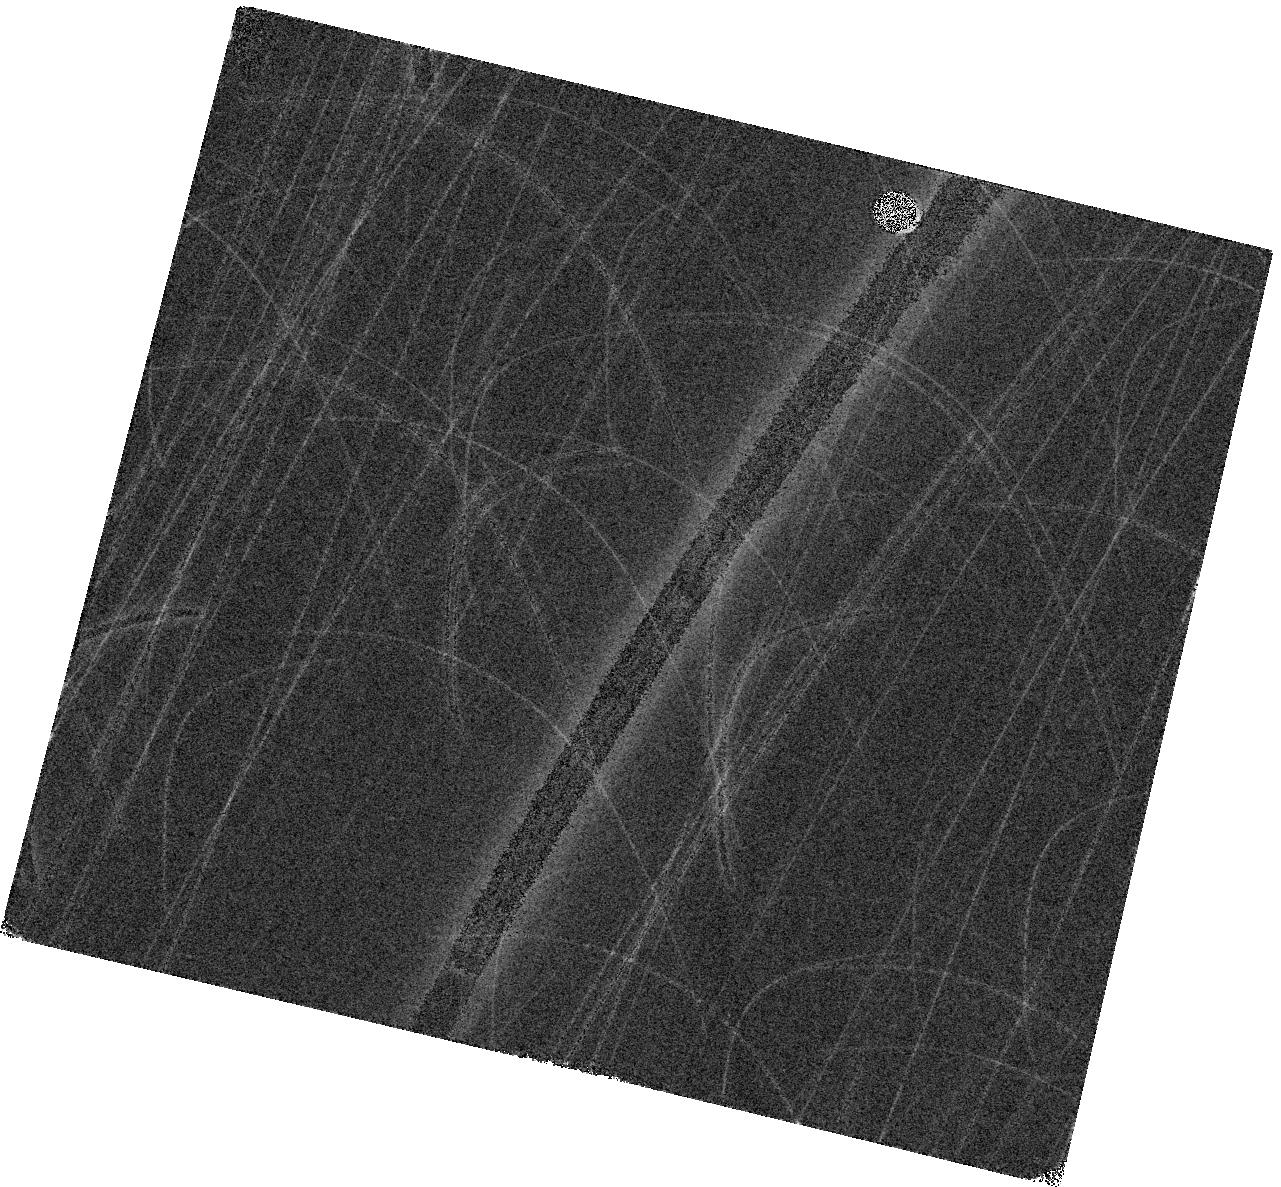
Target: NGC1961. Instrument: WFC3/IR. Filter: F160W. Exposure: 3 min. Observation ID: hst_18095_03_wfc3_ir_f160w_ifoc03

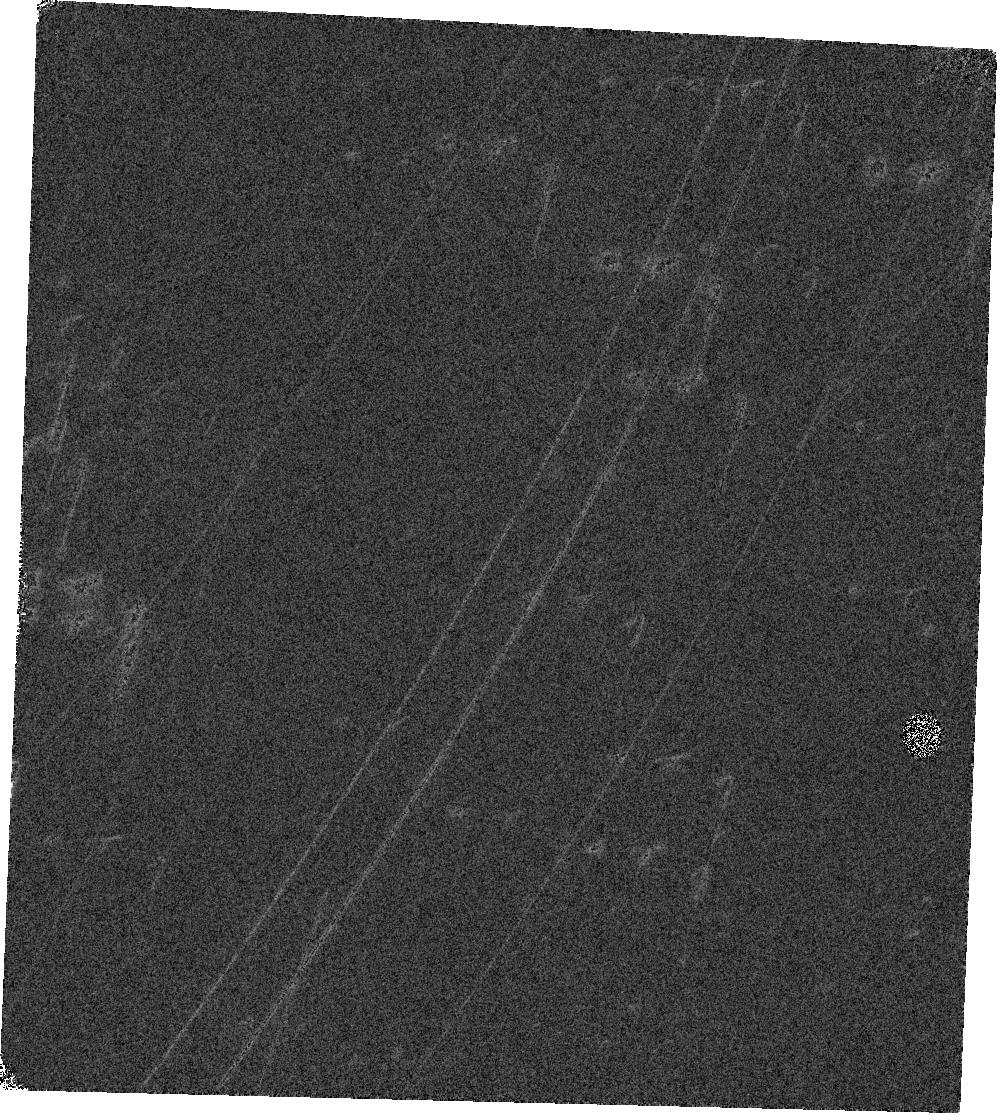
Target: NGC5990. Instrument: WFC3/IR. Filter: F160W. Exposure: 3 min. Observation ID: hst_18095_02_wfc3_ir_f160w_ifoc02

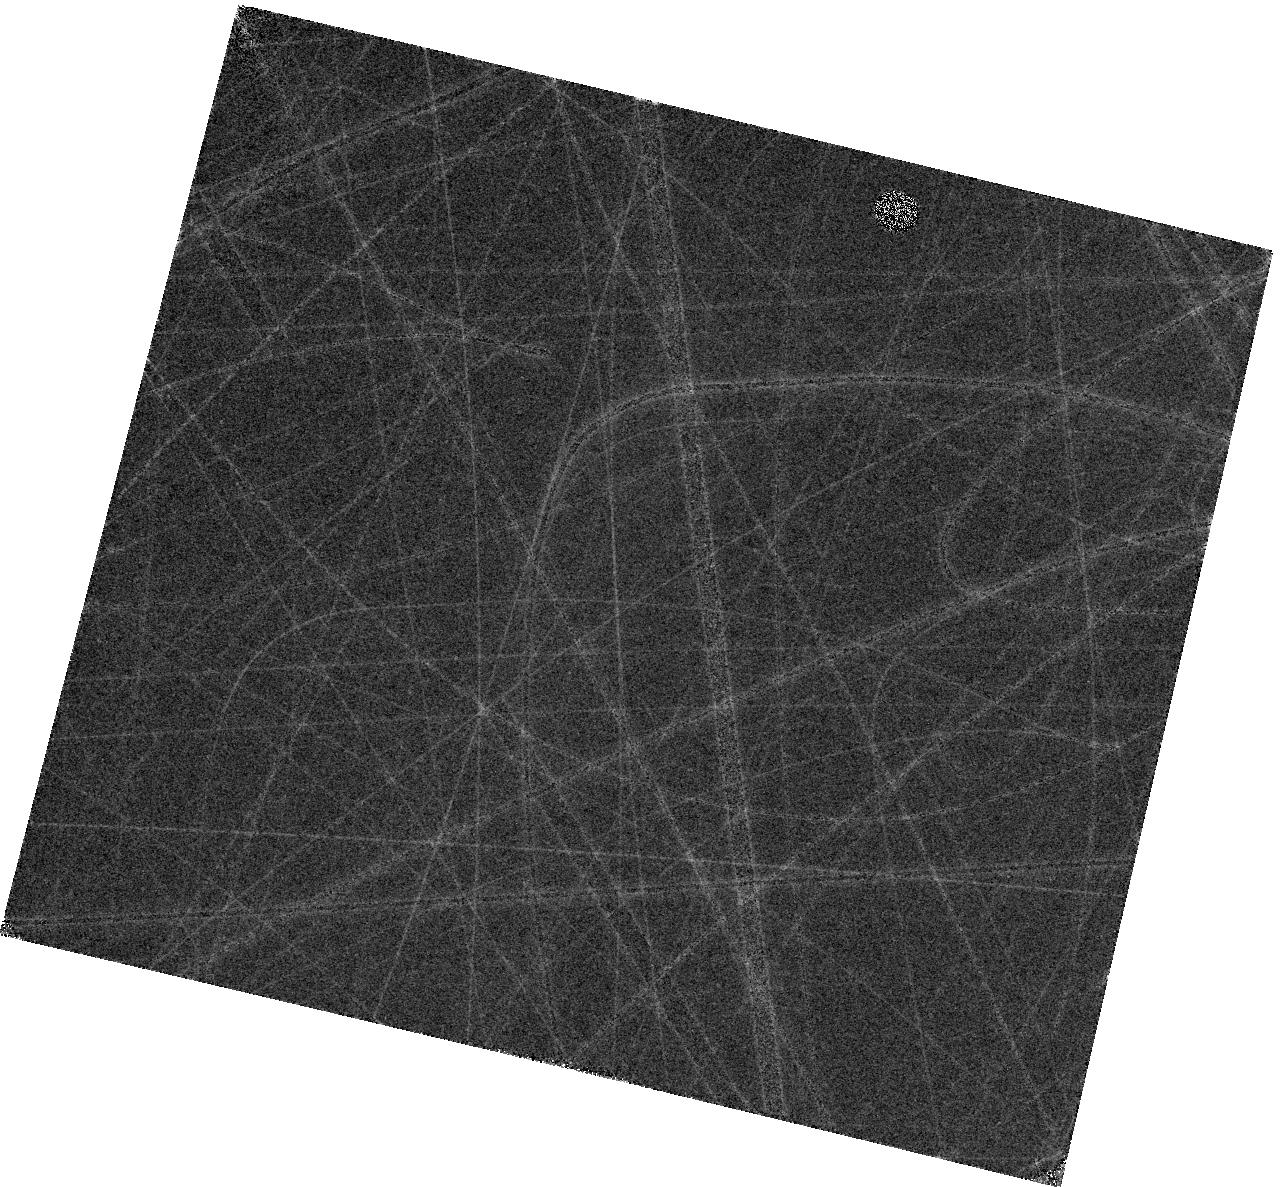
Target: NGC1961. Instrument: WFC3/IR. Filter: F130N. Exposure: 27 min. Observation ID: hst_18095_03_wfc3_ir_f130n_ifoc03

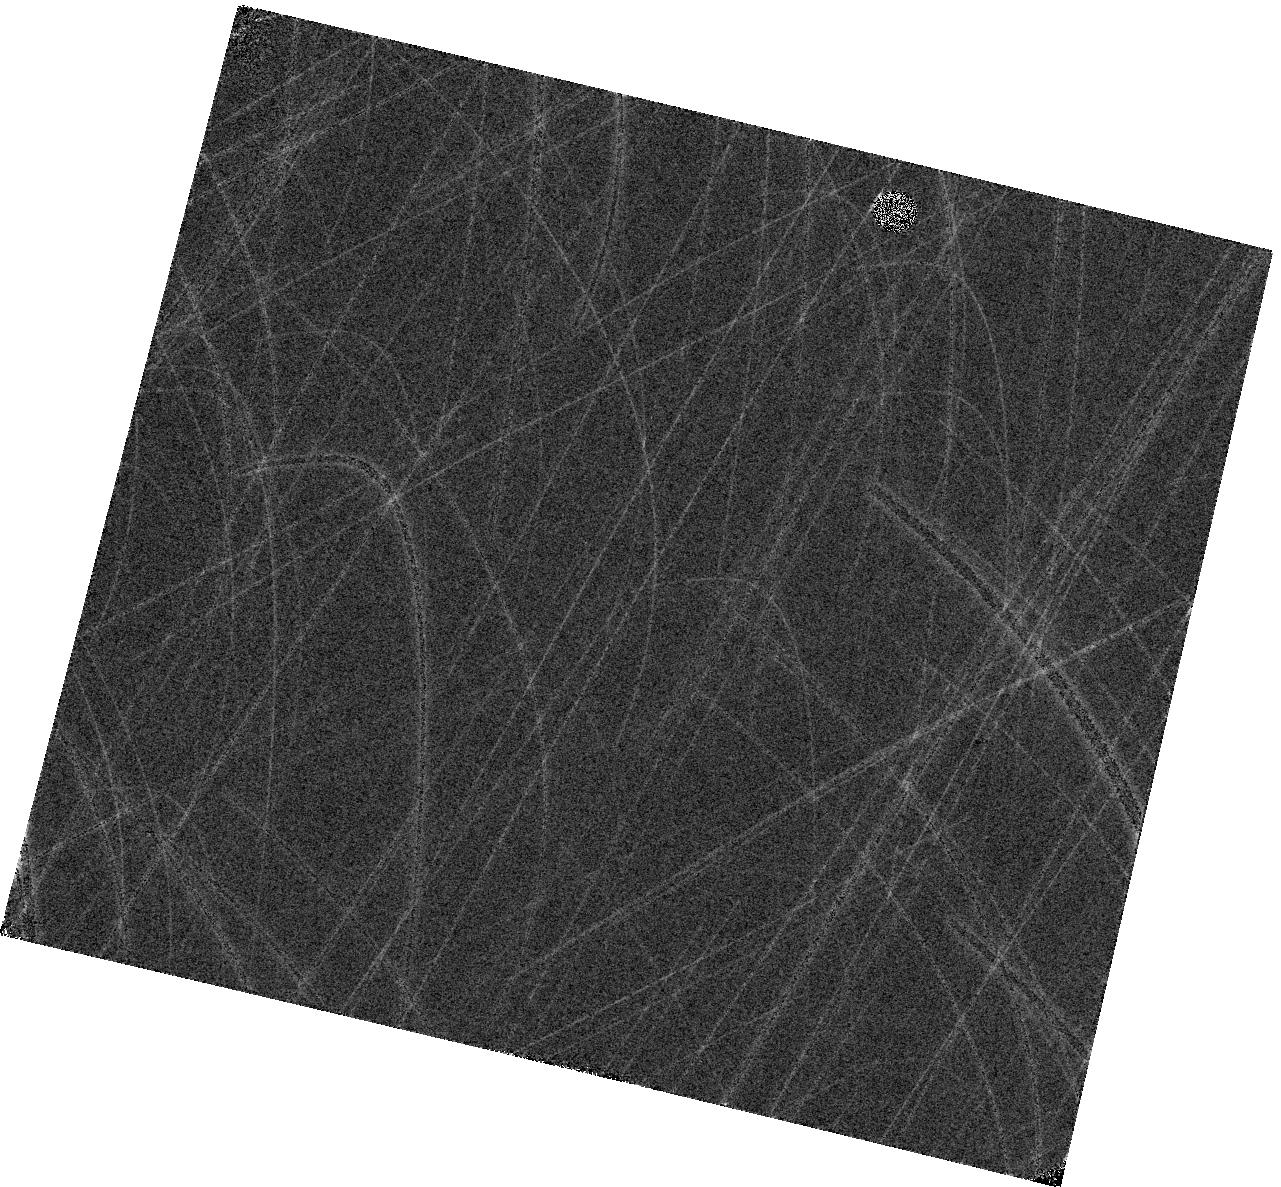
Target: NGC1961. Instrument: WFC3/IR. Filter: F110W. Exposure: 3 min. Observation ID: hst_18095_03_wfc3_ir_f110w_ifoc03

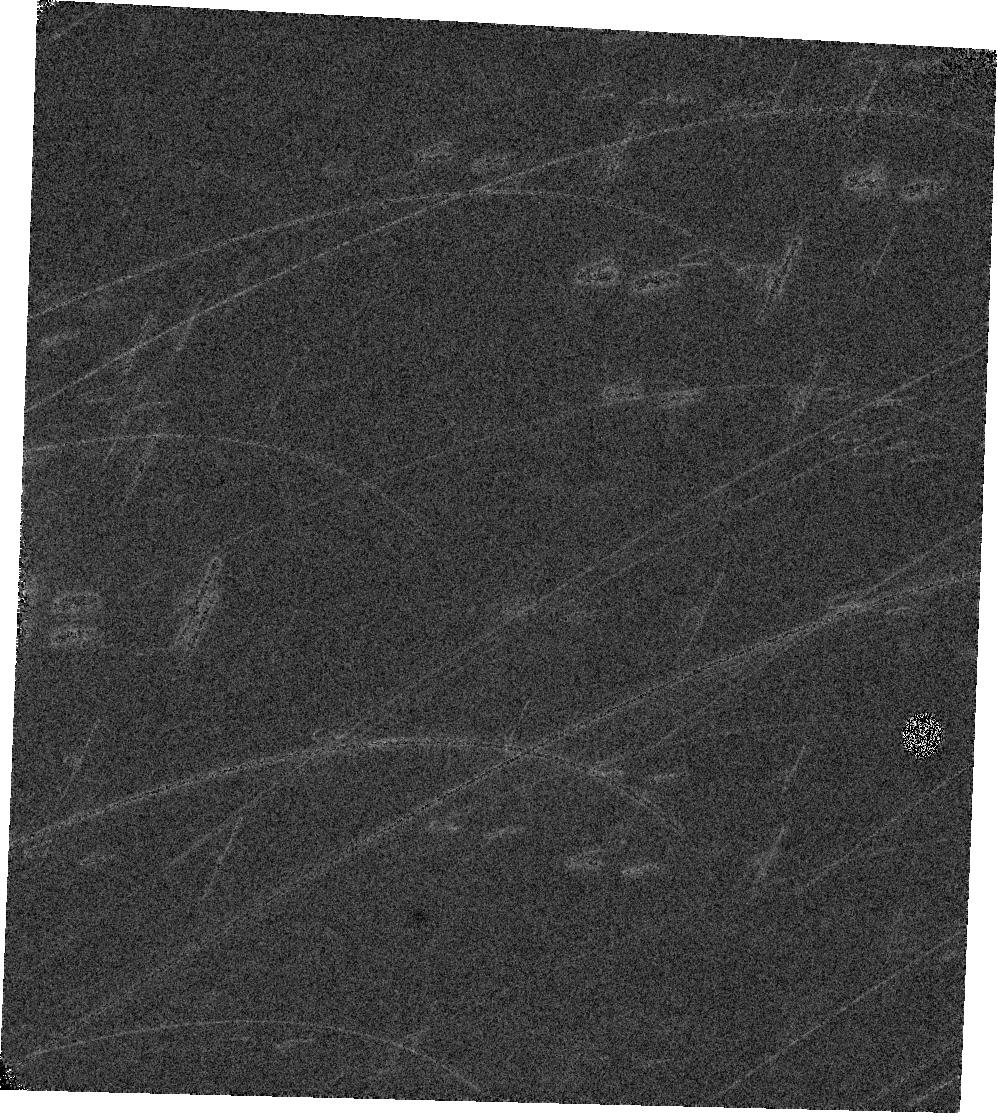
Target: NGC5990. Instrument: WFC3/IR. Filter: F110W. Exposure: 3 min. Observation ID: hst_18095_02_wfc3_ir_f110w_ifoc02

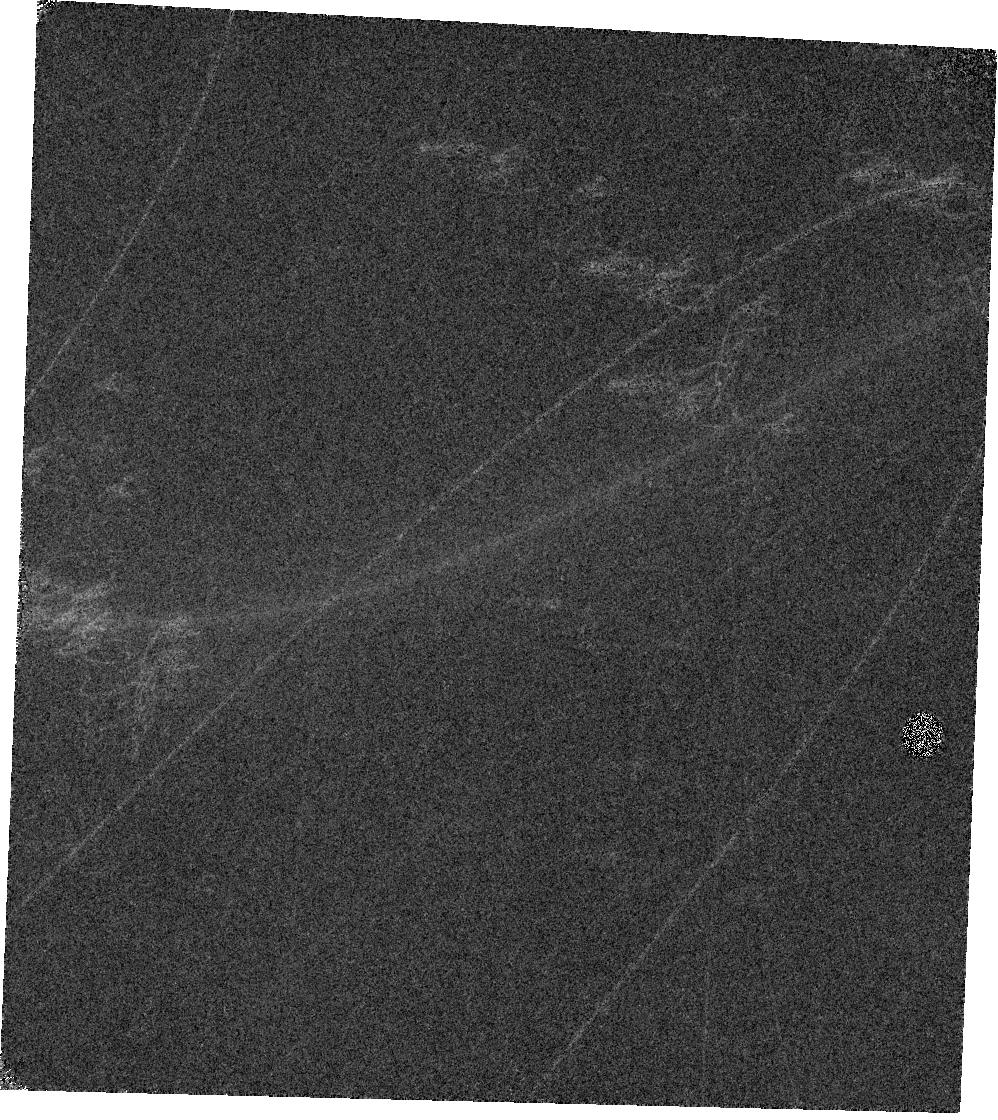
Target: NGC5990. Instrument: WFC3/IR. Filter: F130N. Exposure: 27 min. Observation ID: hst_18095_02_wfc3_ir_f130n_ifoc02

The Hidden Engines That Could: Tracing Clump Formation and Evolution in the Hearts of Infrared-Luminous AGN Hosts (PI: Linden, Sean)

Galaxies evolve through a combination of secular processes, such as cold gas accretion, and through non-secular processes, such as galactic mergers, which can trigger massive starbursts and powerful active galactic nuclei (AGN). The ideal laboratories for studying the co-existence of starburst and AGN activity at high-resolution are low-redshift luminous infrared galaxies (LIRGs), which are primarily gas-rich merging spirals that drive the formation of massive star-forming clumps that rival in size and SFR surface density those found in high-redshift galaxies. We propose a HST WFC3/IR program to obtain Pa-beta line emission (F130N and F132N) and adjacent wide-band continuum (F110W and F160W) observations of 16 LIRGs that host AGN in the local Universe. Although many LIRGs have been mapped in Pa-beta emission, LIRGs that host powerful AGN (with a bolometric luminosity fraction > 20%) have been critically missed in existing studies. Due to the redshifts of these powerful AGN, their Pa-beta emission cannot be observed in the near-IR (NIR) with the available narrow-band filters on JWST. With measurements of the Pa-beta equivalent width, we will estimate the ages, masses and star formation rates of these stellar clumps and compare them to clump properties of previously studied starburst-dominated LIRGs. This proposed work provides, for the first time, a study of how AGN affect the formation and evolution of massive stellar clumps in nearby LIRGs.